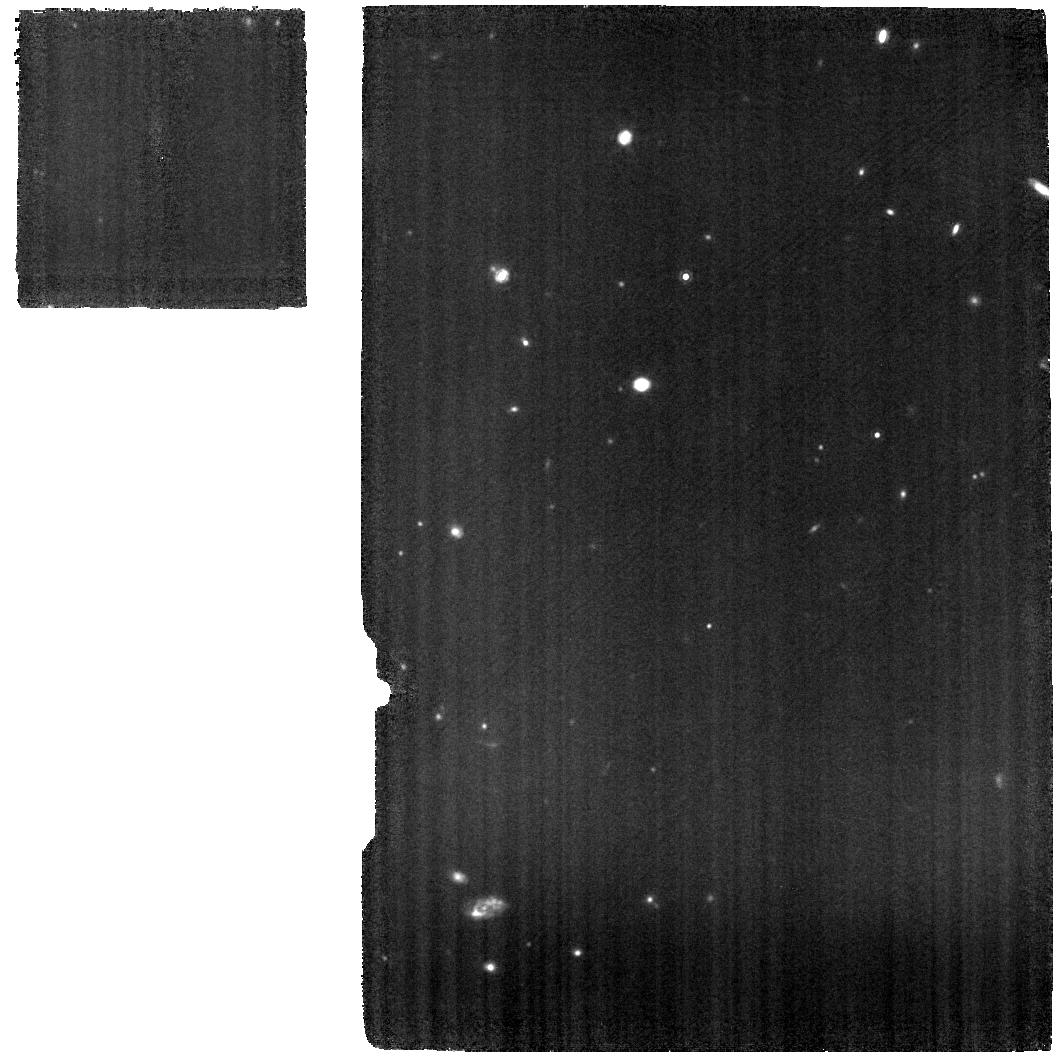
Target: 3C-305-MRS
Instrument: MIRI
Filter: F1130W
Exposure: 22 min
Observation ID: jw04237-o002_t004_miri_f1130w

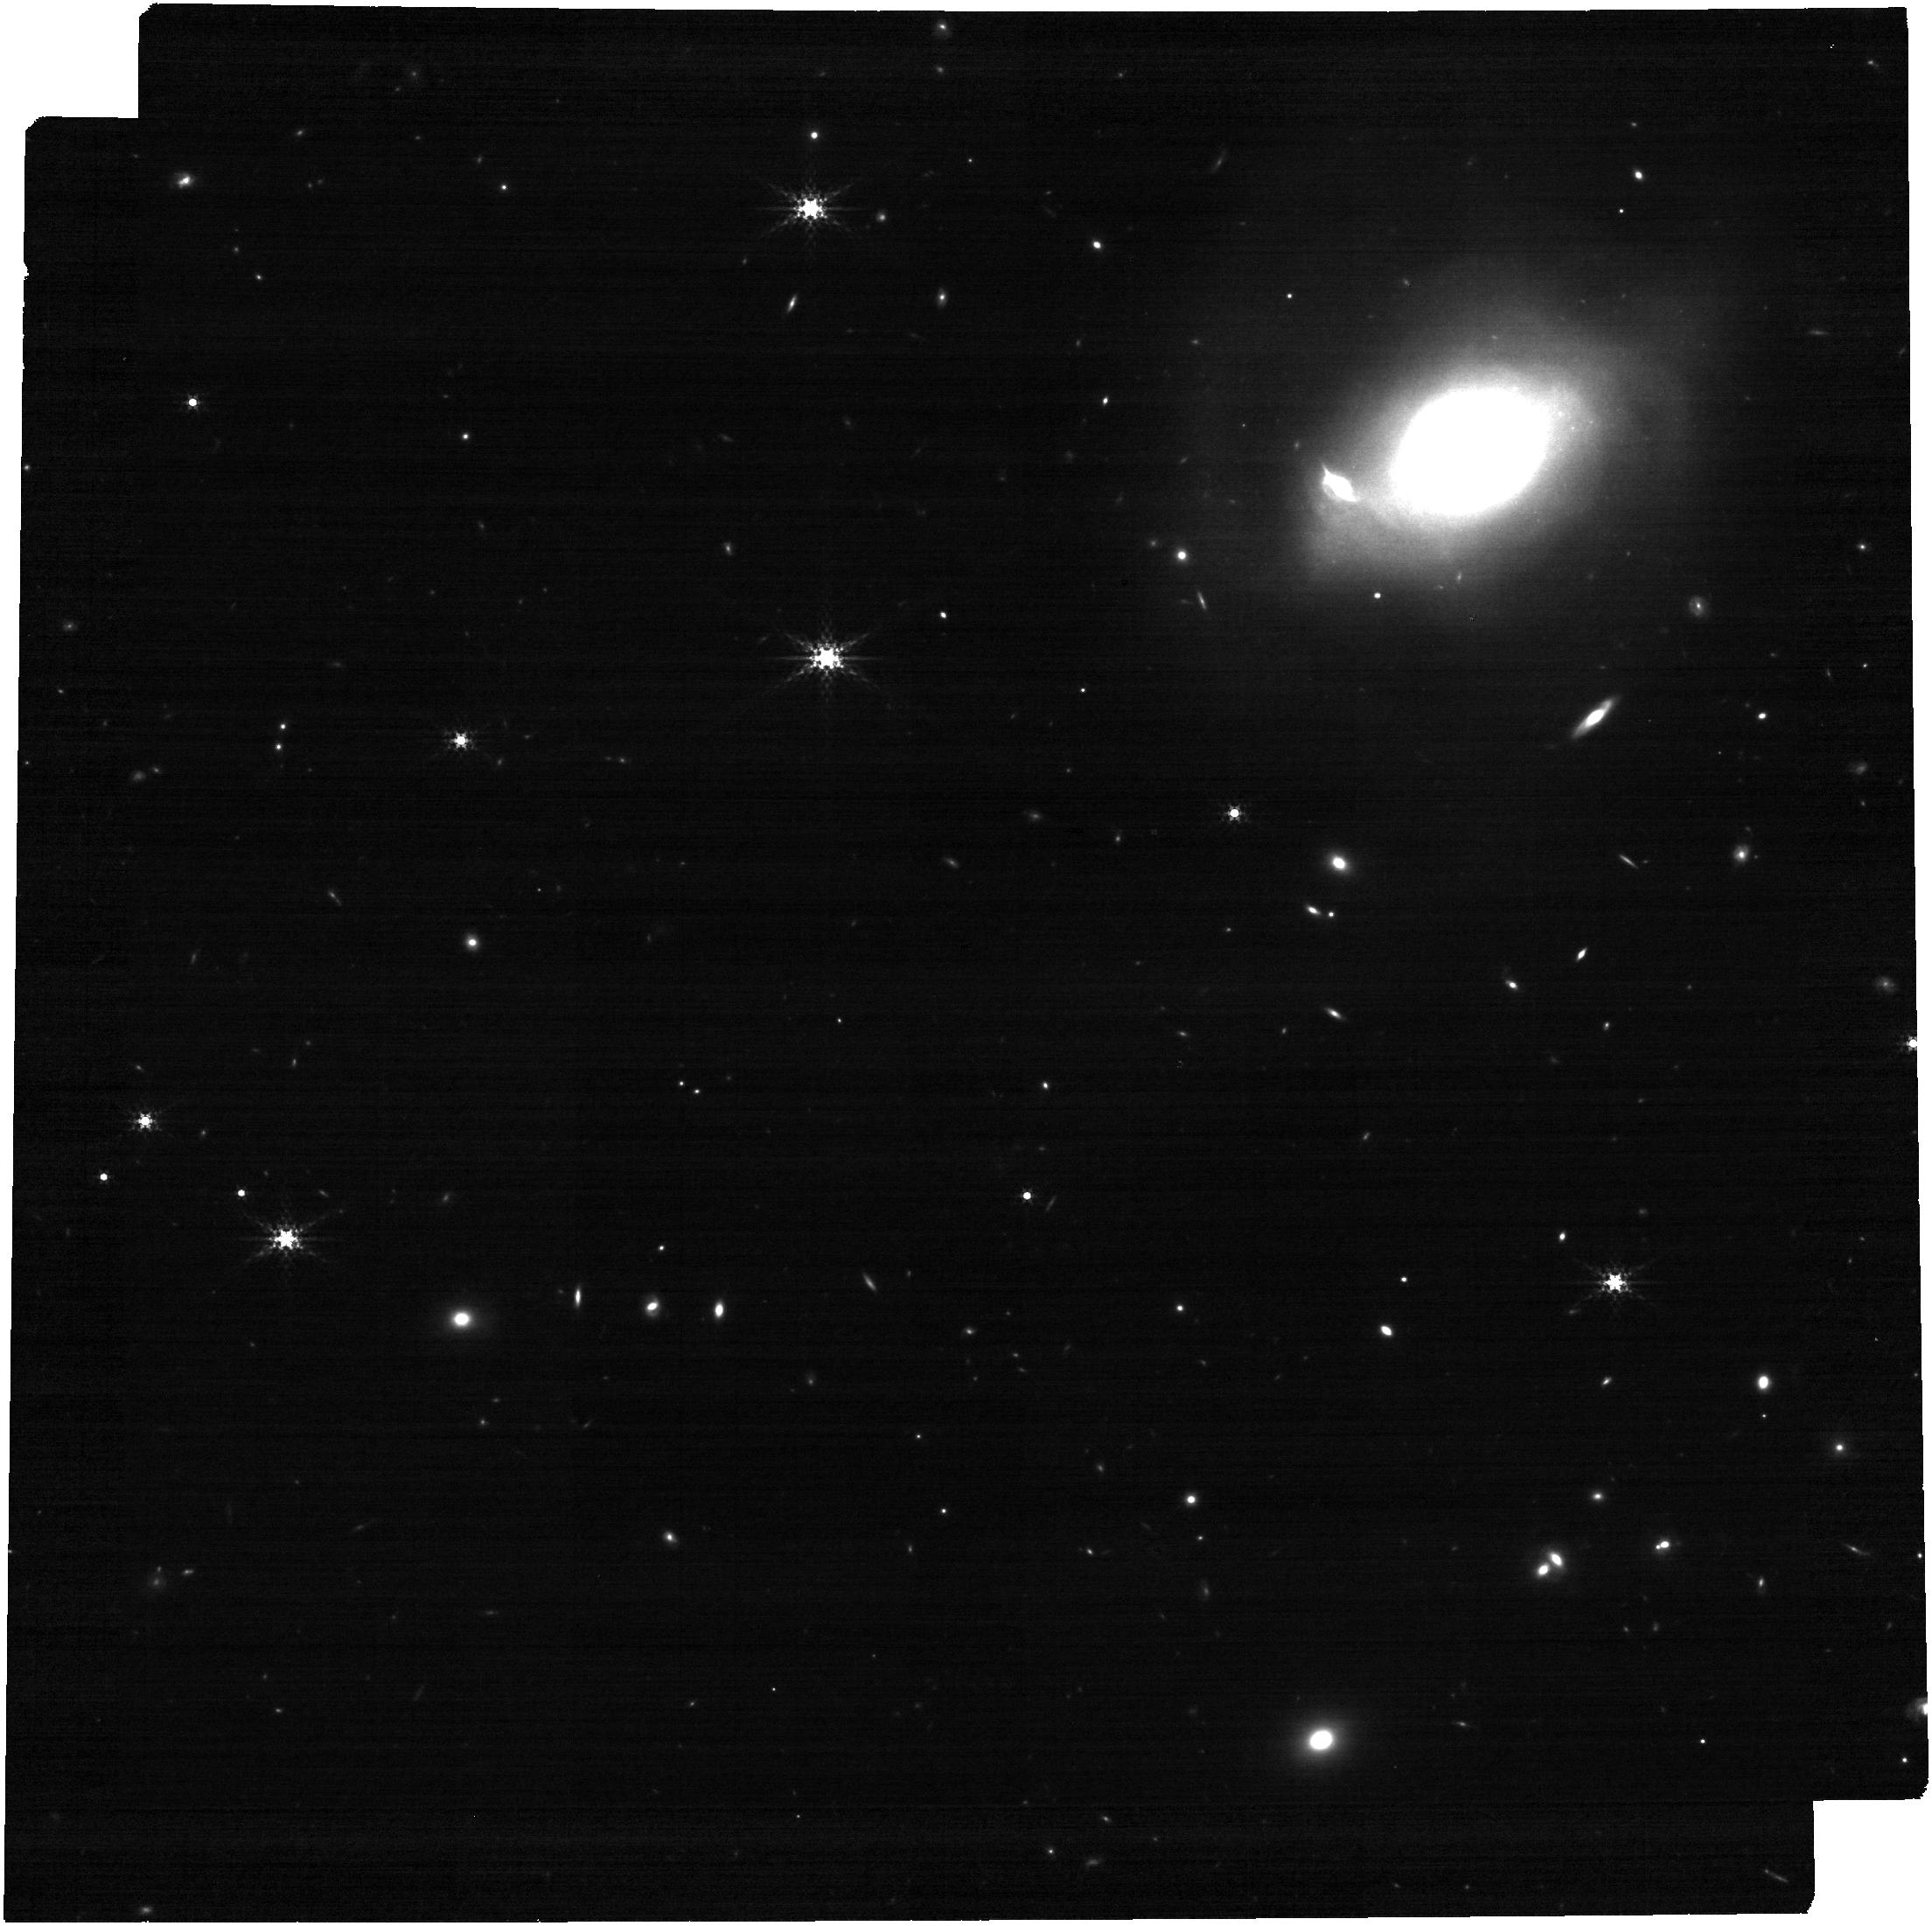
Target: 3C-305
Instrument: NIRCAM
Filter: F335M
Exposure: 9 min
Observation ID: jw04237-o007_t002_nircam_clear-f335m

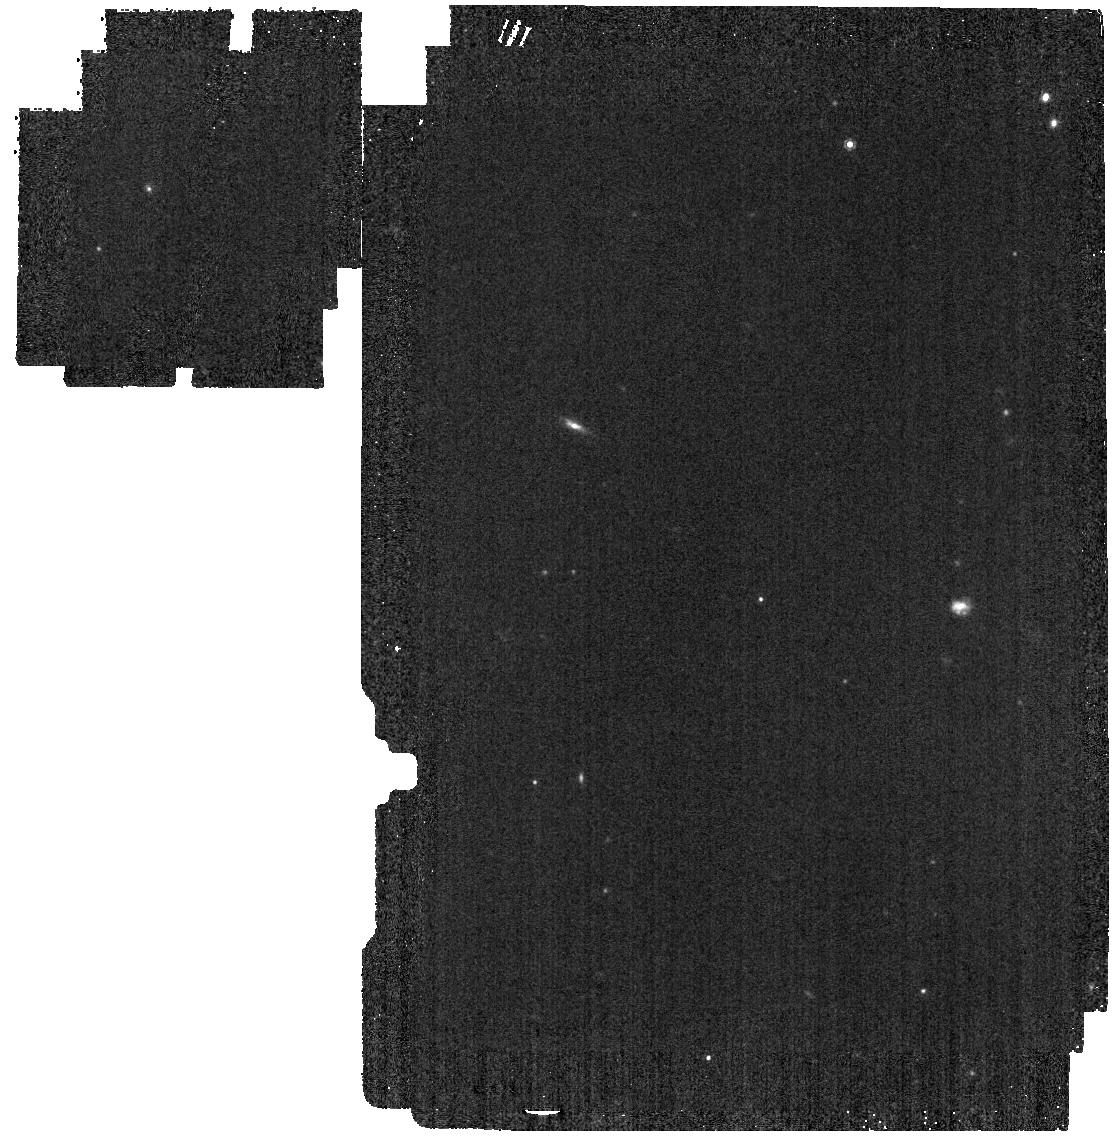
Target: 3C-305-OFF
Instrument: MIRI
Filter: F1000W
Exposure: 2 min
Observation ID: jw04237-o006_t003_miri_f1000w

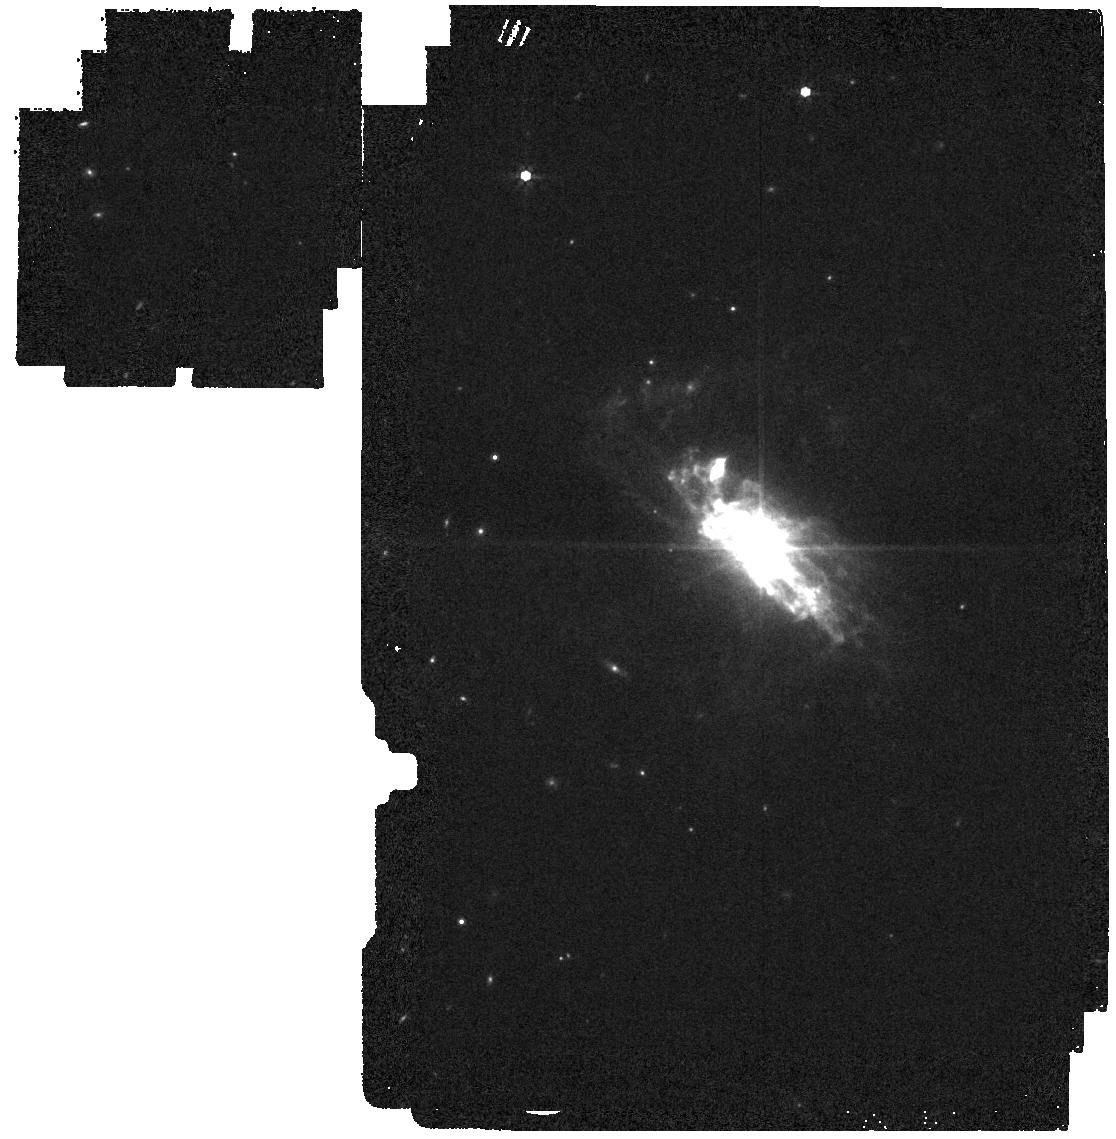
Target: 3C-305-IM
Instrument: MIRI
Filter: F770W
Exposure: 2 min
Observation ID: jw04237-o005_t005_miri_f770w

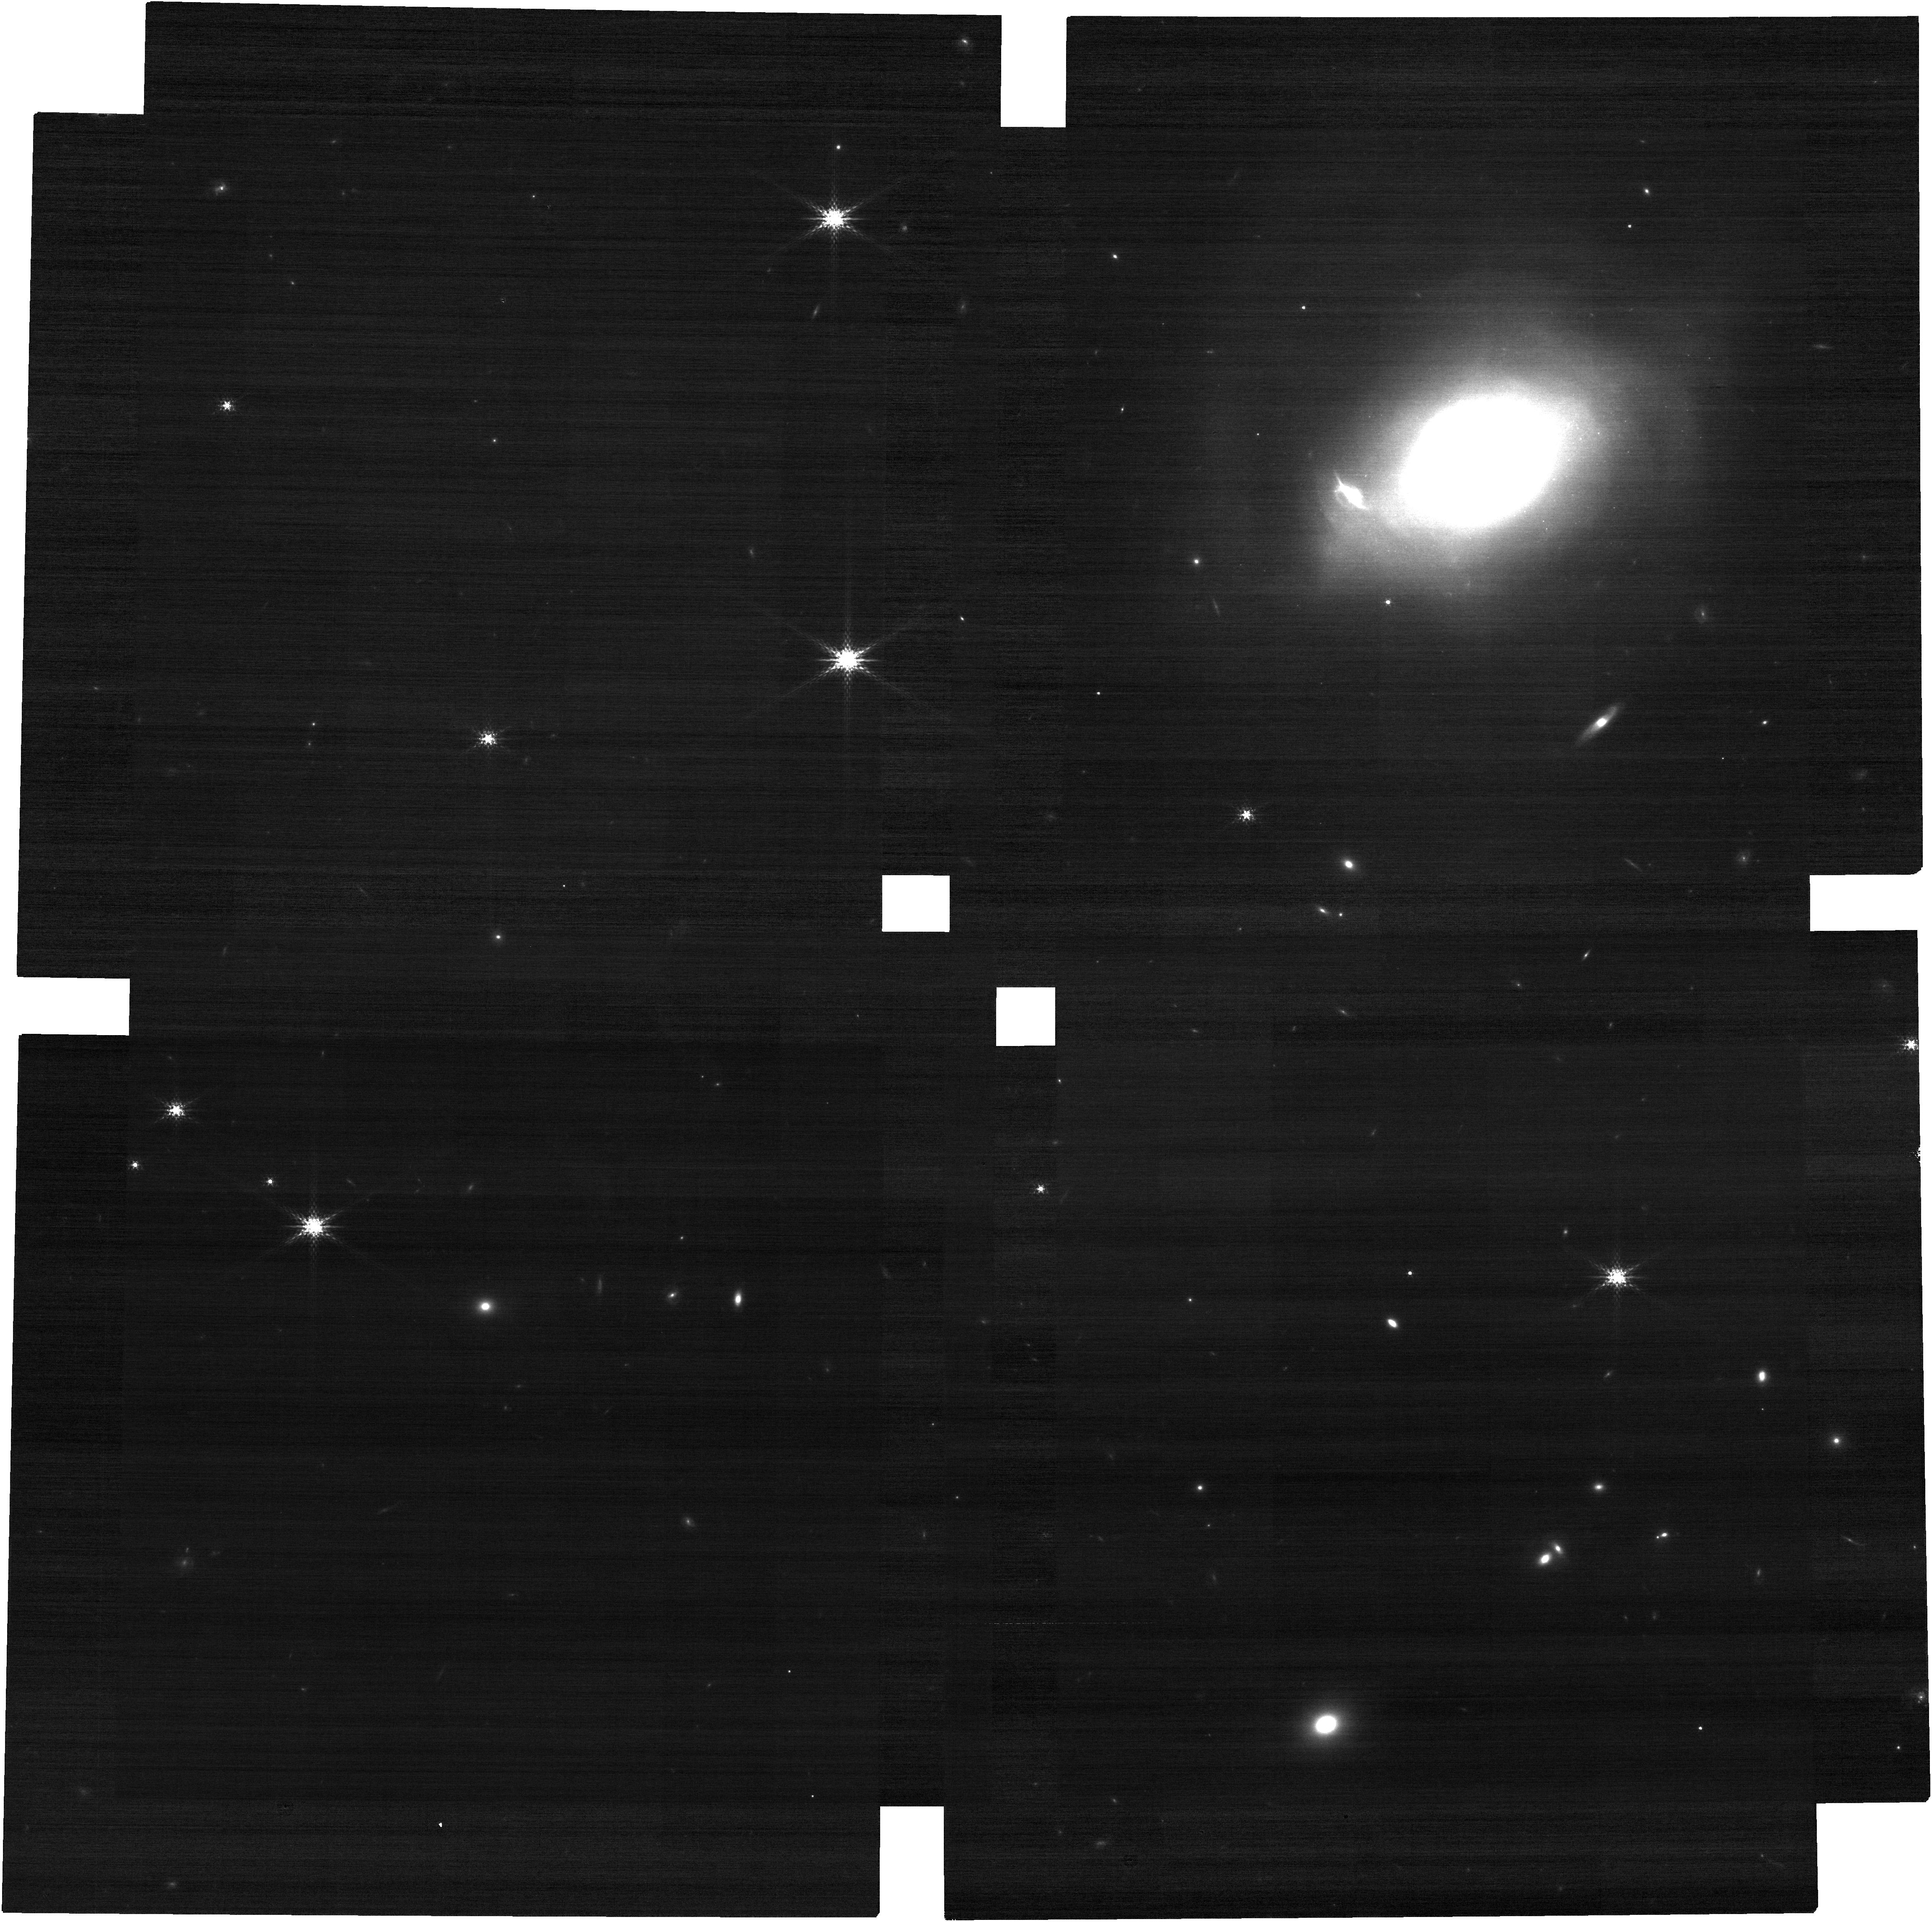
Target: 3C-305
Instrument: NIRCAM
Filter: F182M
Exposure: 9 min
Observation ID: jw04237-o007_t002_nircam_clear-f182m

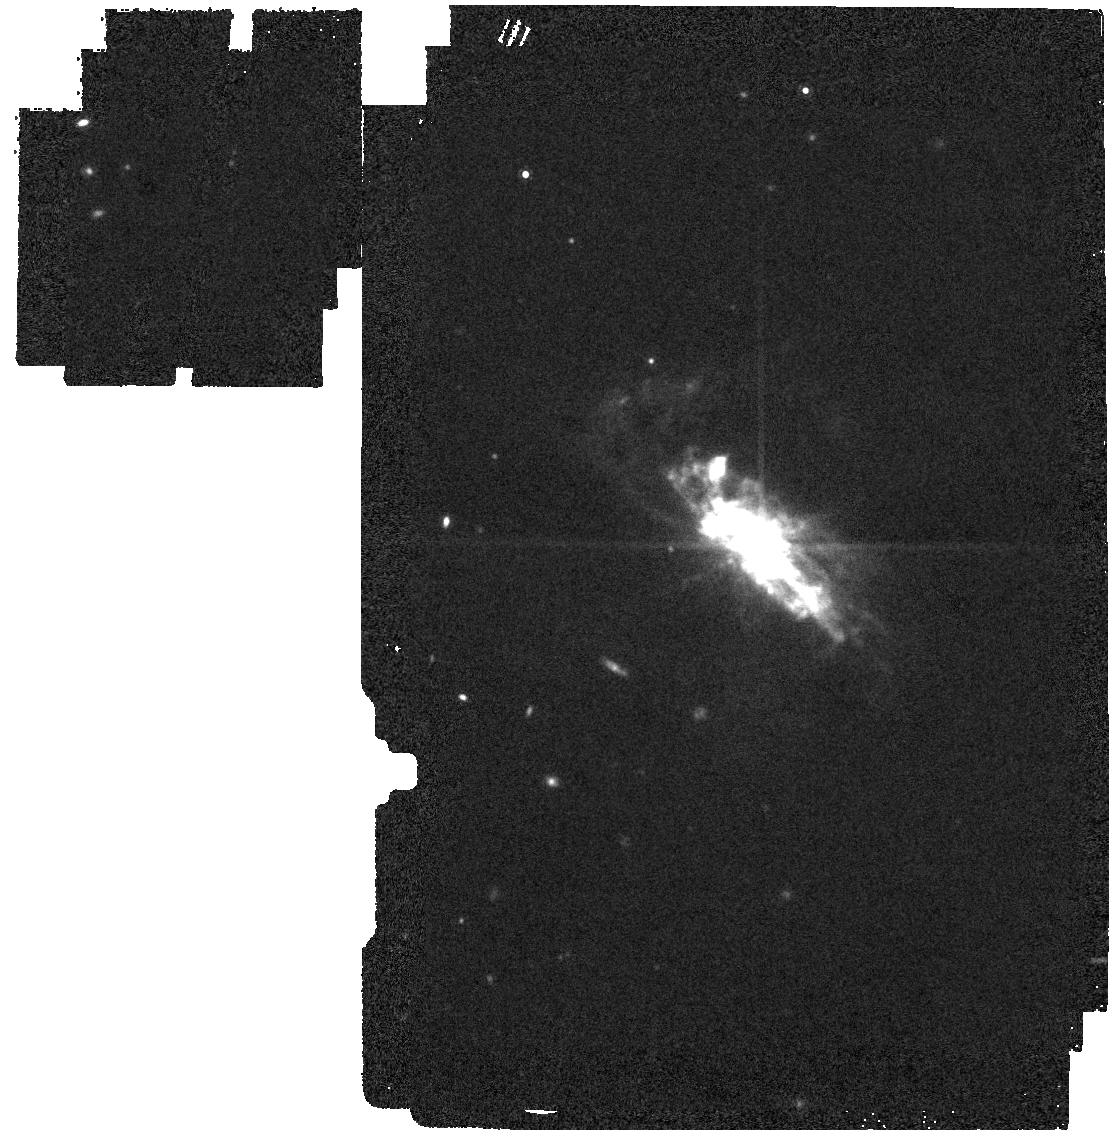
Target: 3C-305-IM
Instrument: MIRI
Filter: F1280W
Exposure: 2 min
Observation ID: jw04237-o005_t005_miri_f1280w

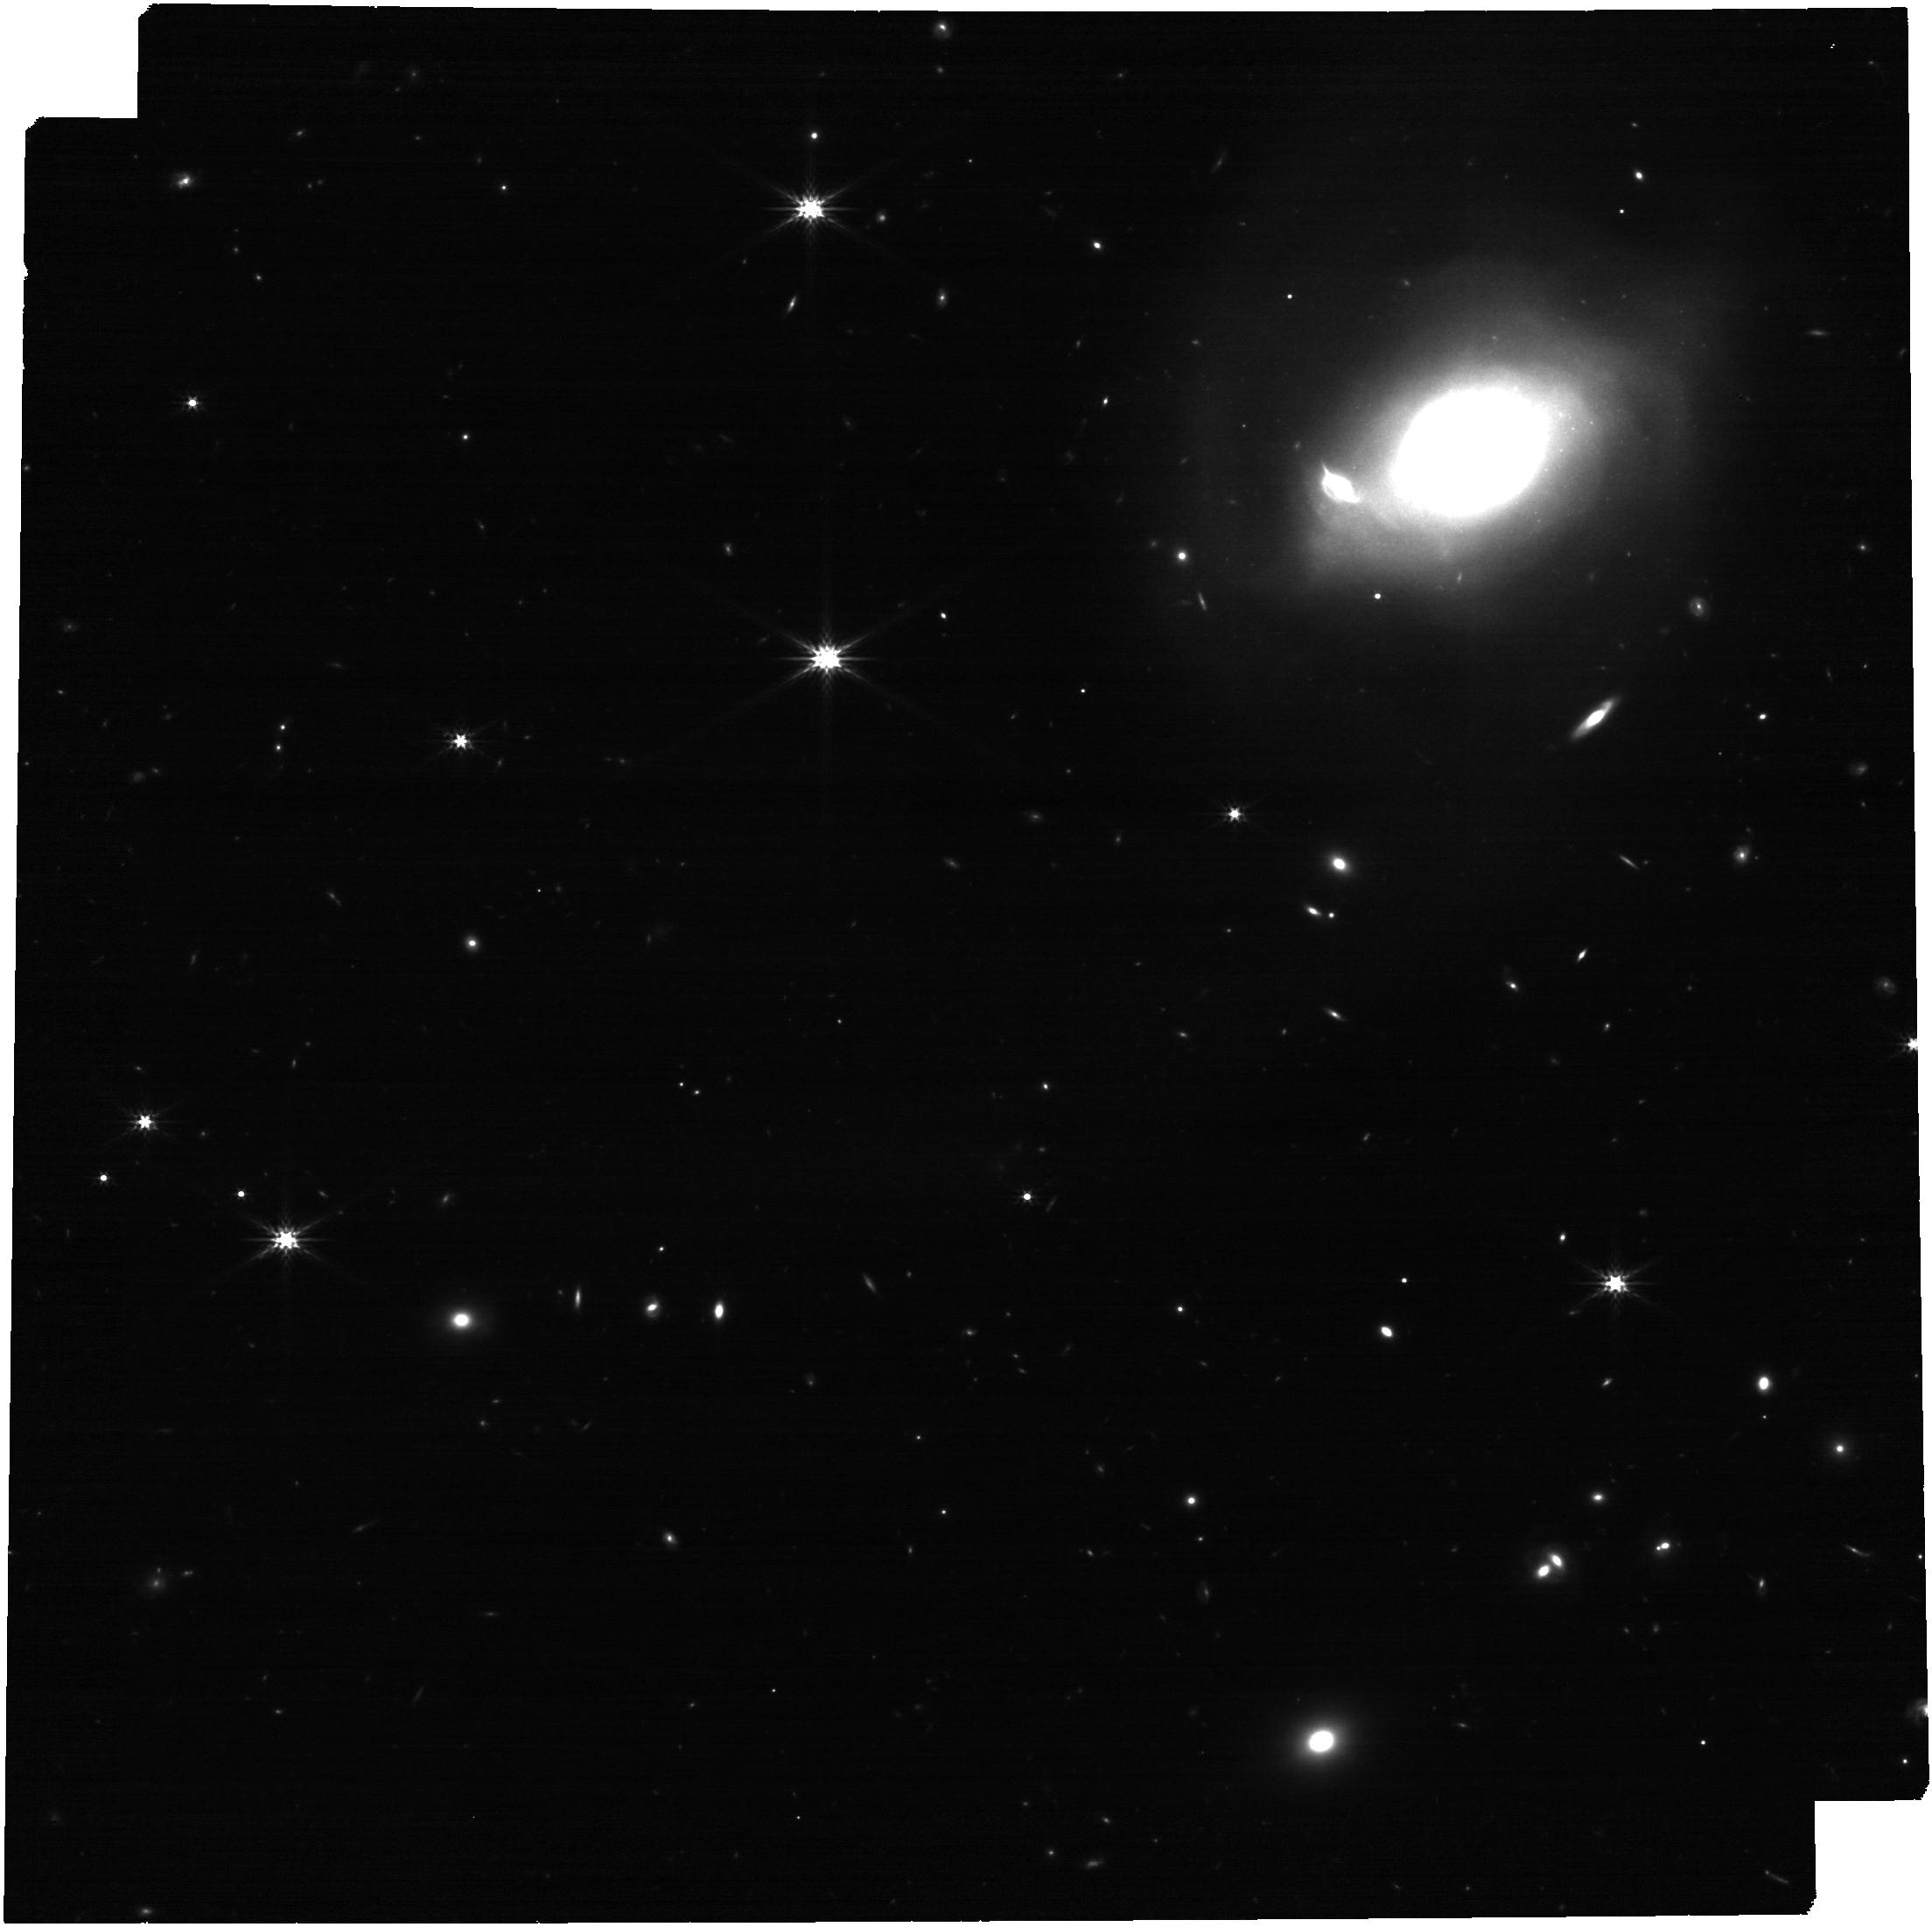
Target: 3C-305
Instrument: NIRCAM
Filter: F277W
Exposure: 9 min
Observation ID: jw04237-o007_t002_nircam_clear-f277w

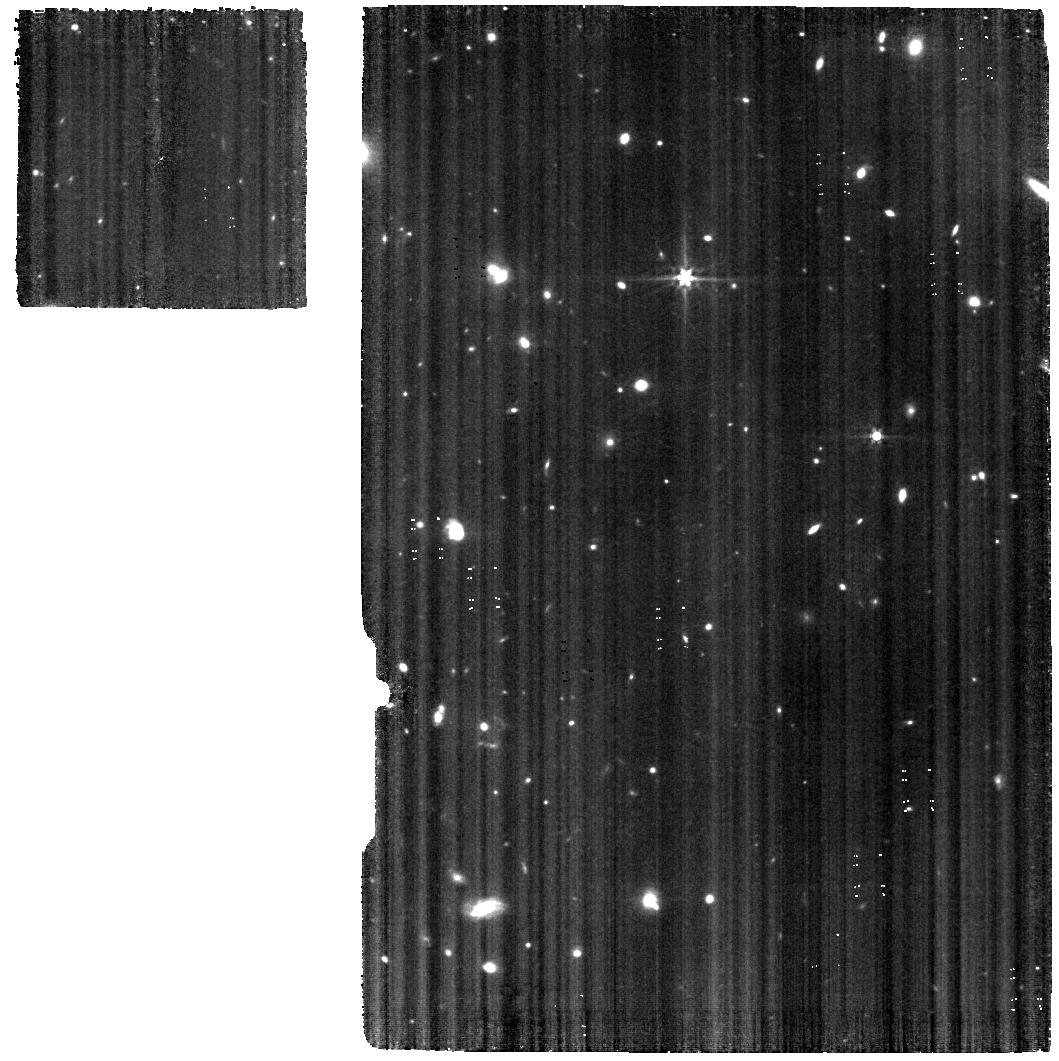
Target: 3C-305-MRS
Instrument: MIRI
Filter: F560W
Exposure: 44 min
Observation ID: jw04237-o002_t004_miri_f560w

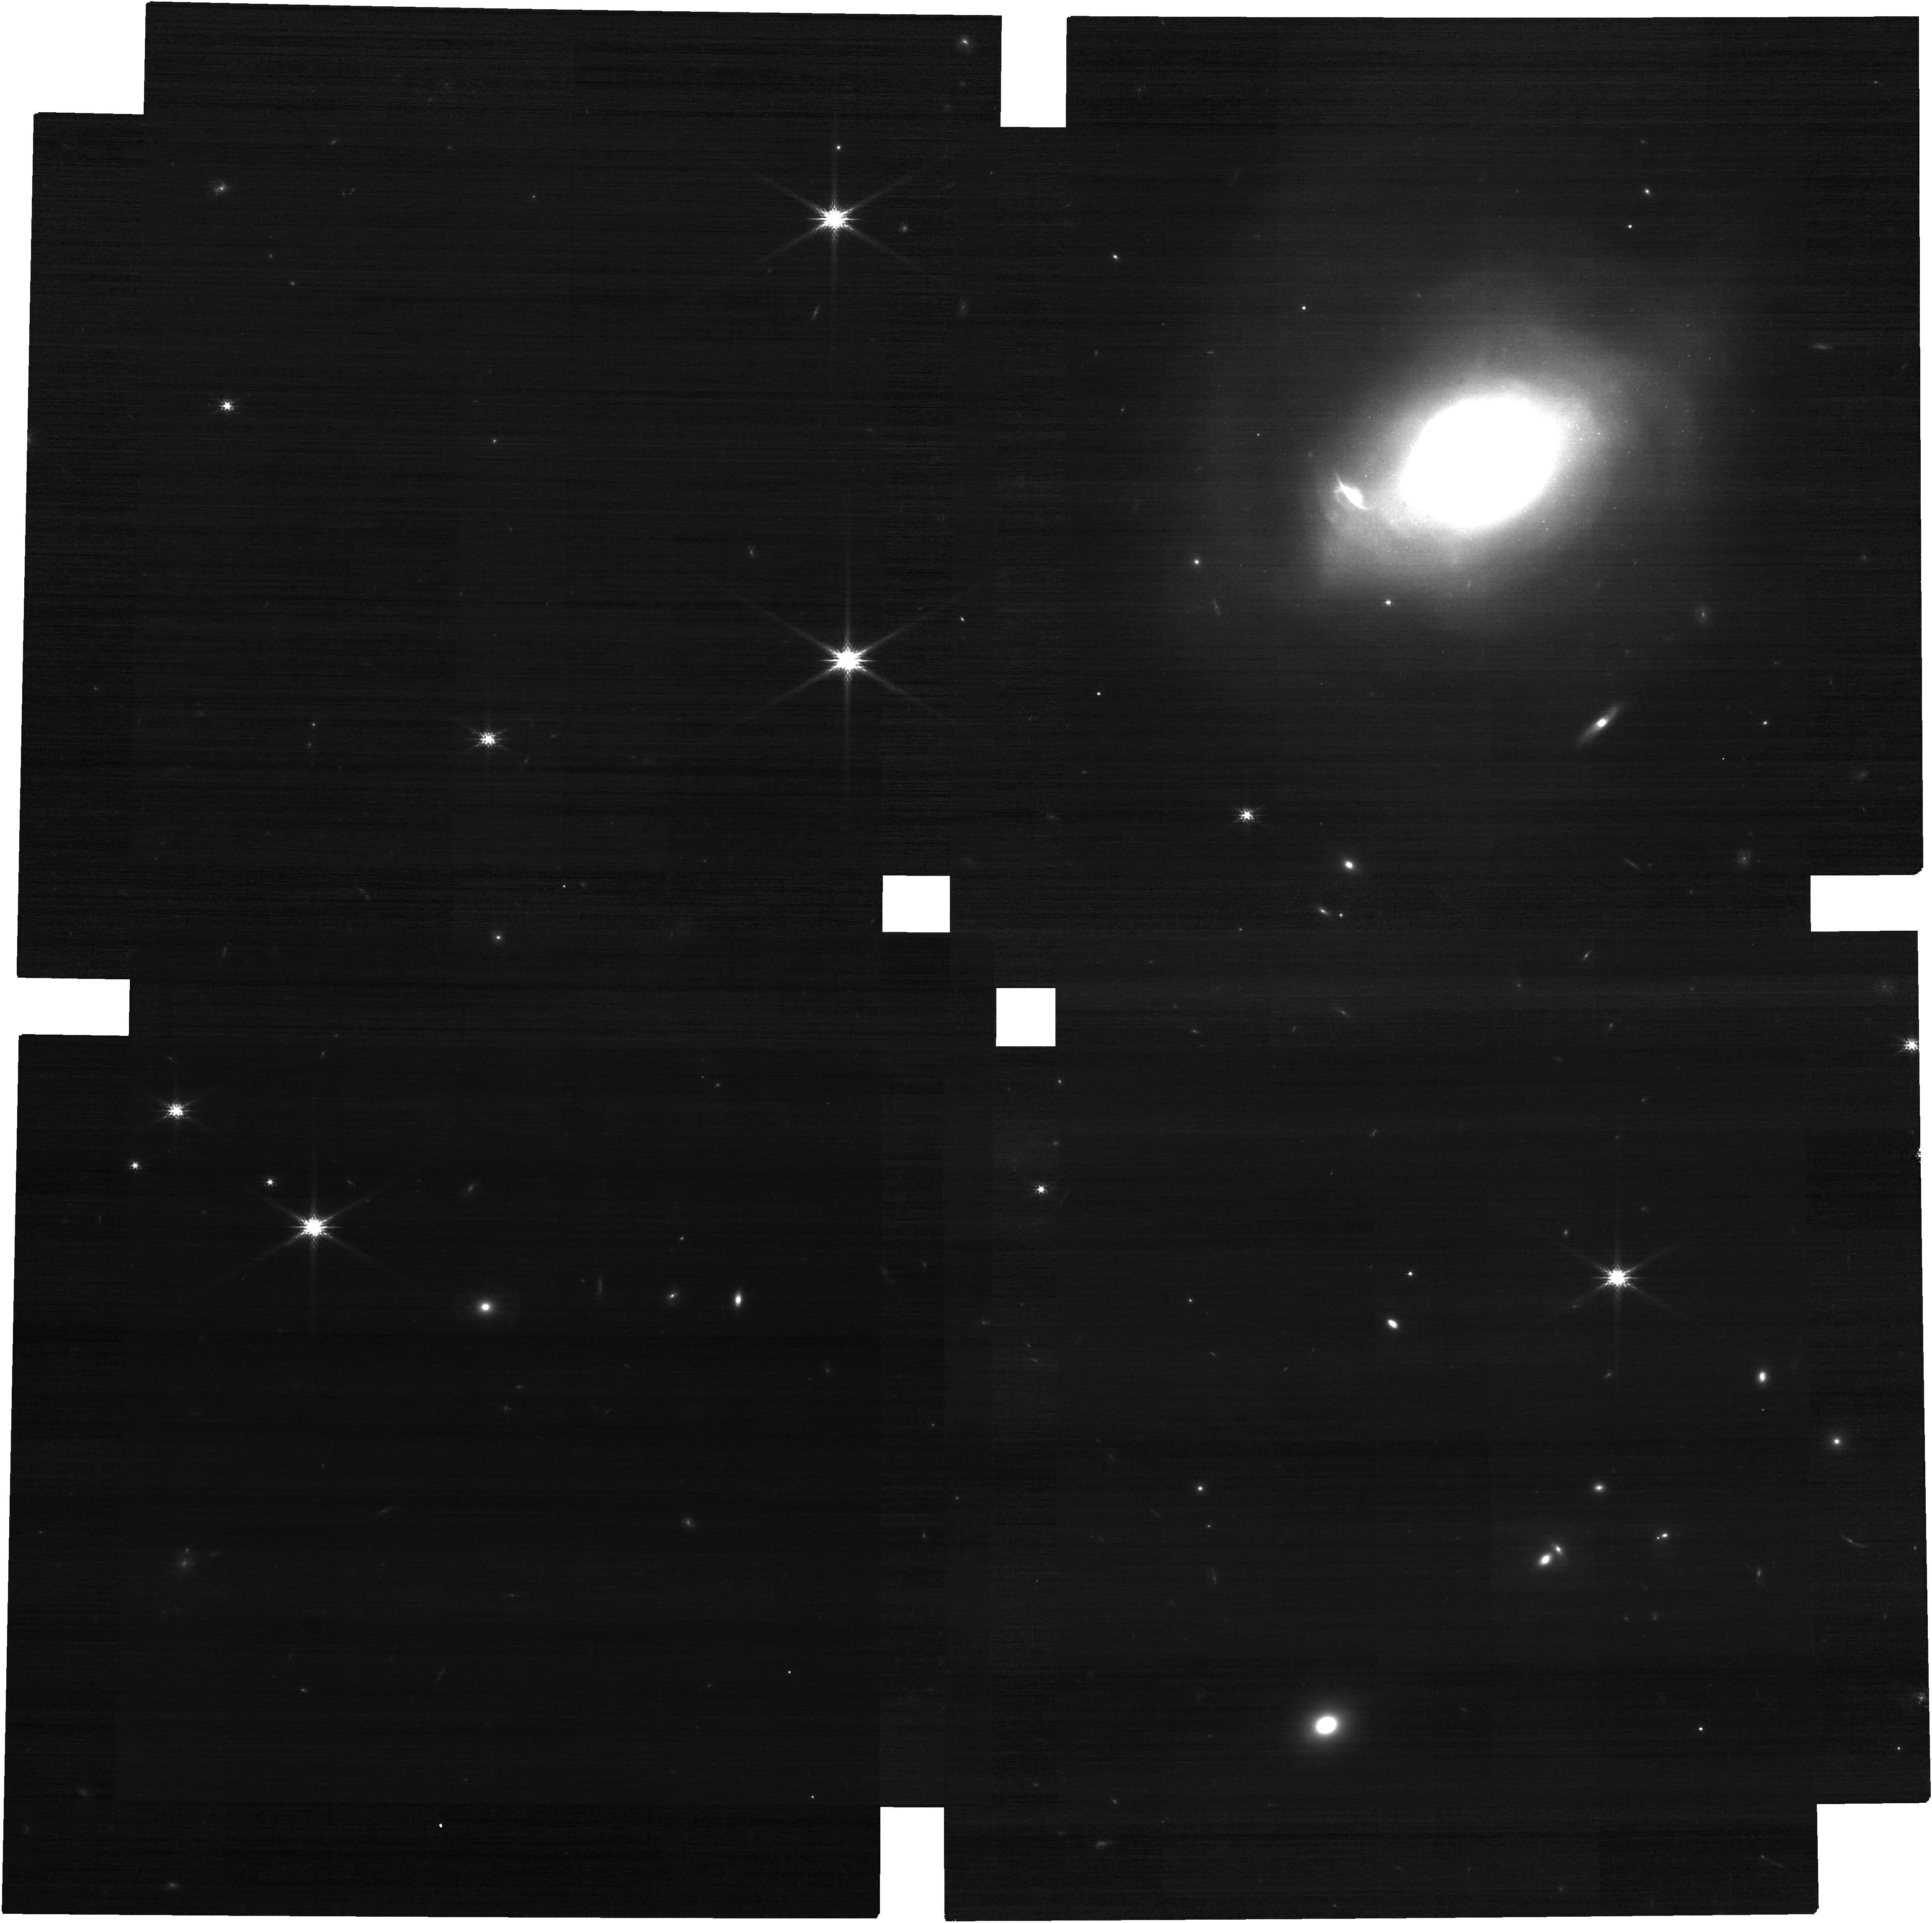
Target: 3C-305
Instrument: NIRCAM
Filter: F150W
Exposure: 9 min
Observation ID: jw04237-o007_t002_nircam_clear-f150w

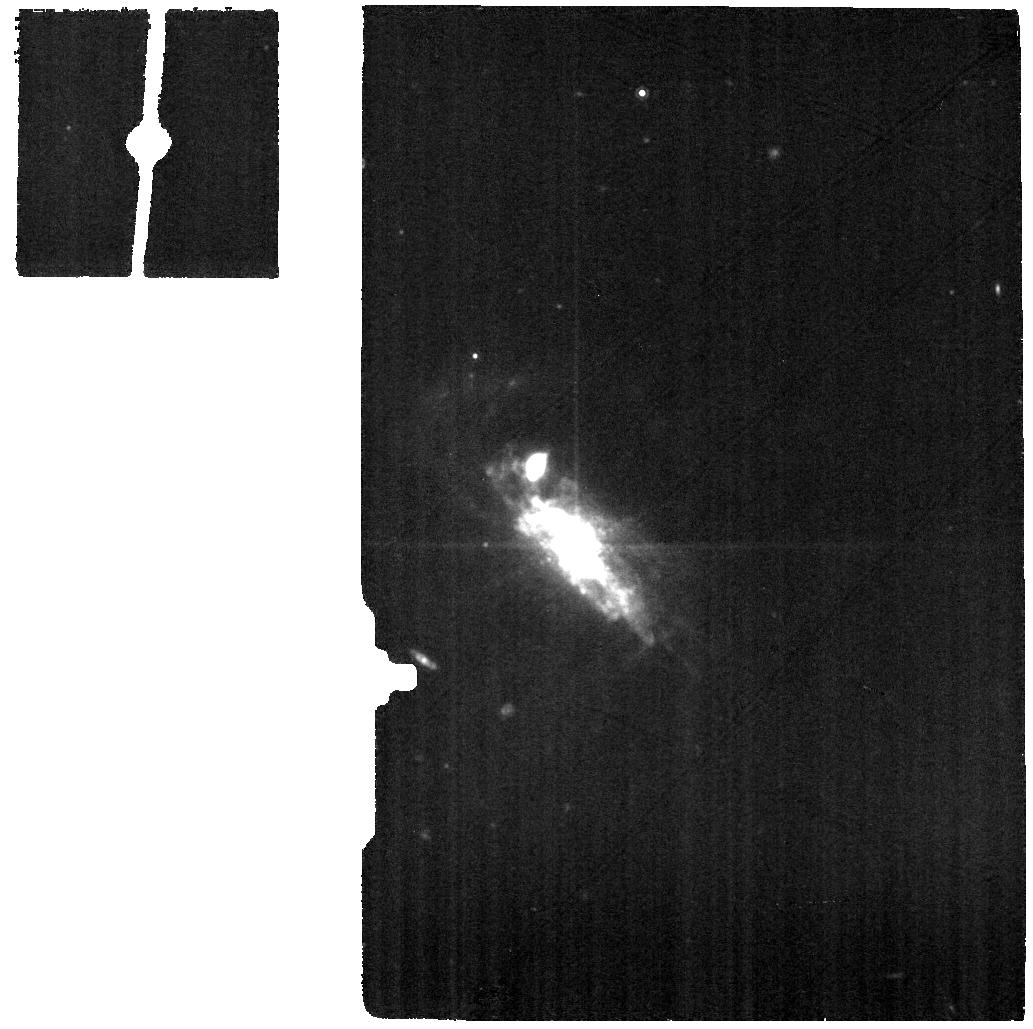
Target: 3C-305-OFF
Instrument: MIRI
Filter: F1130W
Exposure: 6 min
Observation ID: jw04237-o003_t003_miri_f1130w

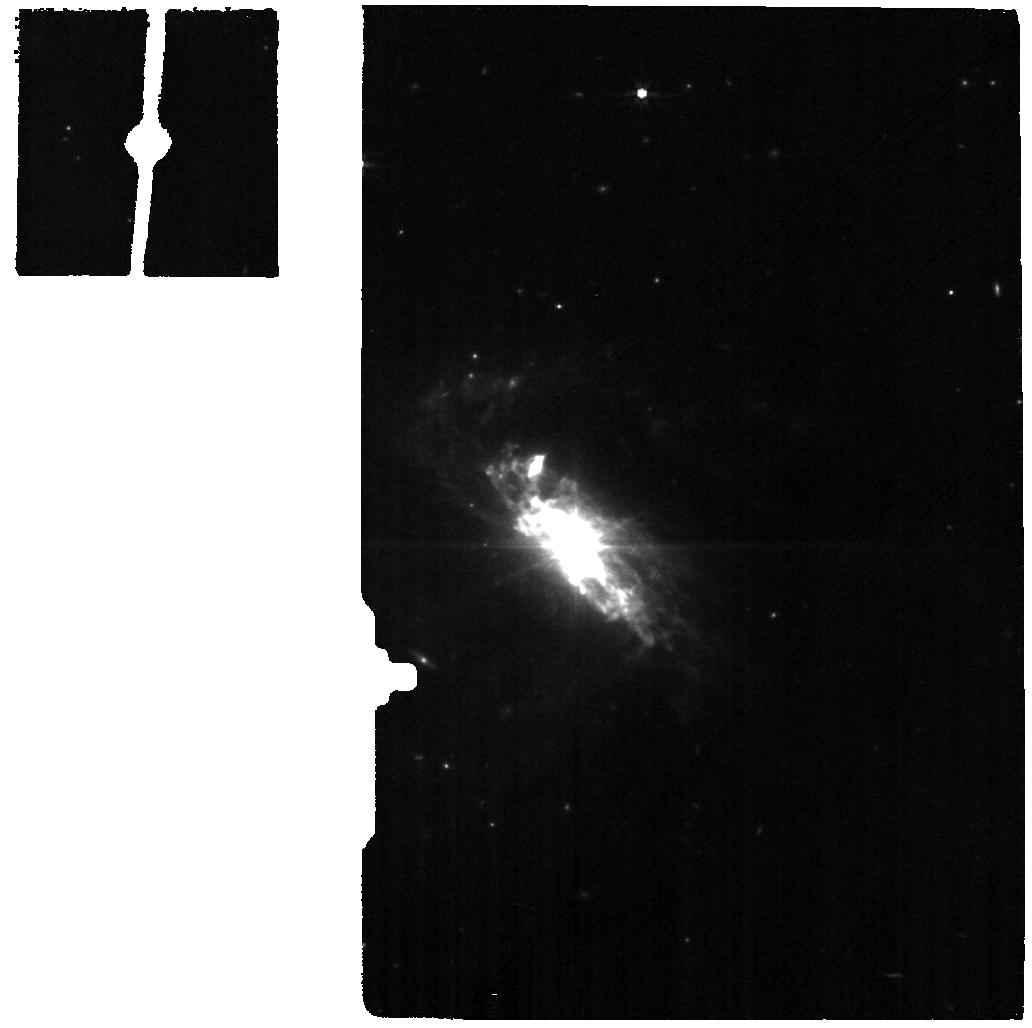
Target: 3C-305-OFF
Instrument: MIRI
Filter: F770W
Exposure: 6 min
Observation ID: jw04237-o003_t003_miri_f770w

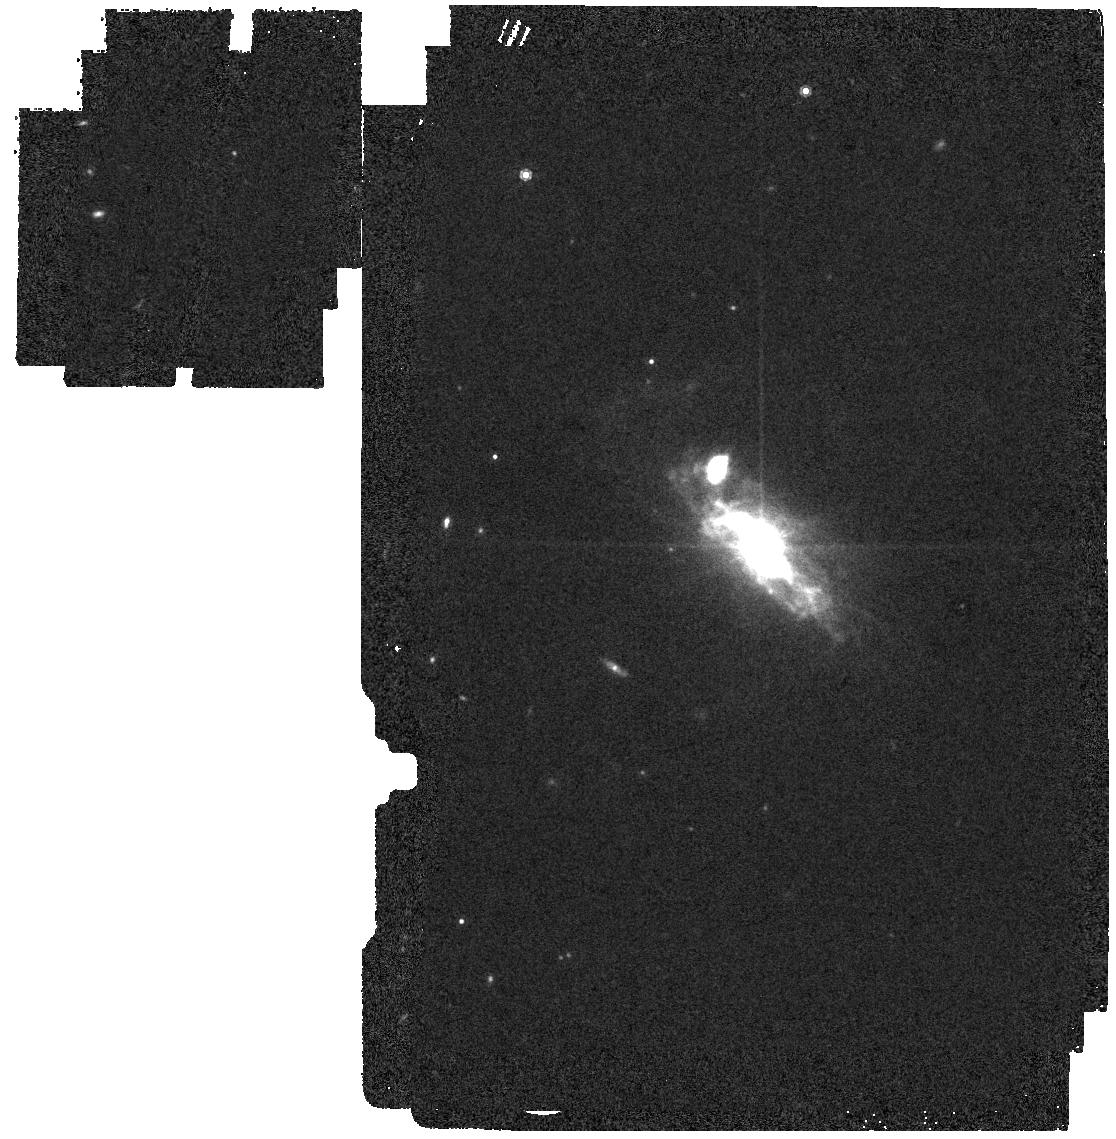
Target: 3C-305-IM
Instrument: MIRI
Filter: F1000W
Exposure: 2 min
Observation ID: jw04237-o005_t005_miri_f1000w

AGN Feedback and Radio Jet Driven Outflows in 3C 305 (PI: Ogle, Patrick Michael)

AGN feedback on the interstellar medium is an important process that may limit star formation in the most massive galaxies. We propose NIRSpec and MIRI IFU mosaics and NIRCam and MIRI imaging of the nearby radio galaxy 3C 305 in order to measure the impact of spatially resolved molecular and ionized outflows on the interstellar medium and star formation in this prime nearby example of radio-jet feedback. Nearly 10% of the molecular gas in this merging galaxy has been heated to temperatures of >200 K by mechanical feedback from the radio jet, resulting in spectacularly strong H2 emission. JWST can spatially resolve and map the kinematics and temperature distribution of this shocked molecular gas for the first time, allowing us to determine what fraction of it is heated in situ vs. entrained in an outflow. The radio jet can also inject turbulence into the interstellar medium and destroy small dust grains, potentially reducing the efficiency of star formation. We will map the velocity field, temperature distribution, power dissipation, and outflow rate in H2 and ionized gas along the radio jet in order to evaluate its impact on the physical state and kinematics of the ISM. We will measure star formation rates in molecular clouds near and far from the jet in order to determine if there is any correlation or anticorrelation of star formation with the jet location. A detailed, spatially and spectrally resolved study of one of the brightest nearby examples of powerful radio-jet feedback on molecular gas will lay the groundwork for utilizing JWST to study quasar feedback on galaxy evolution at high redshifts.